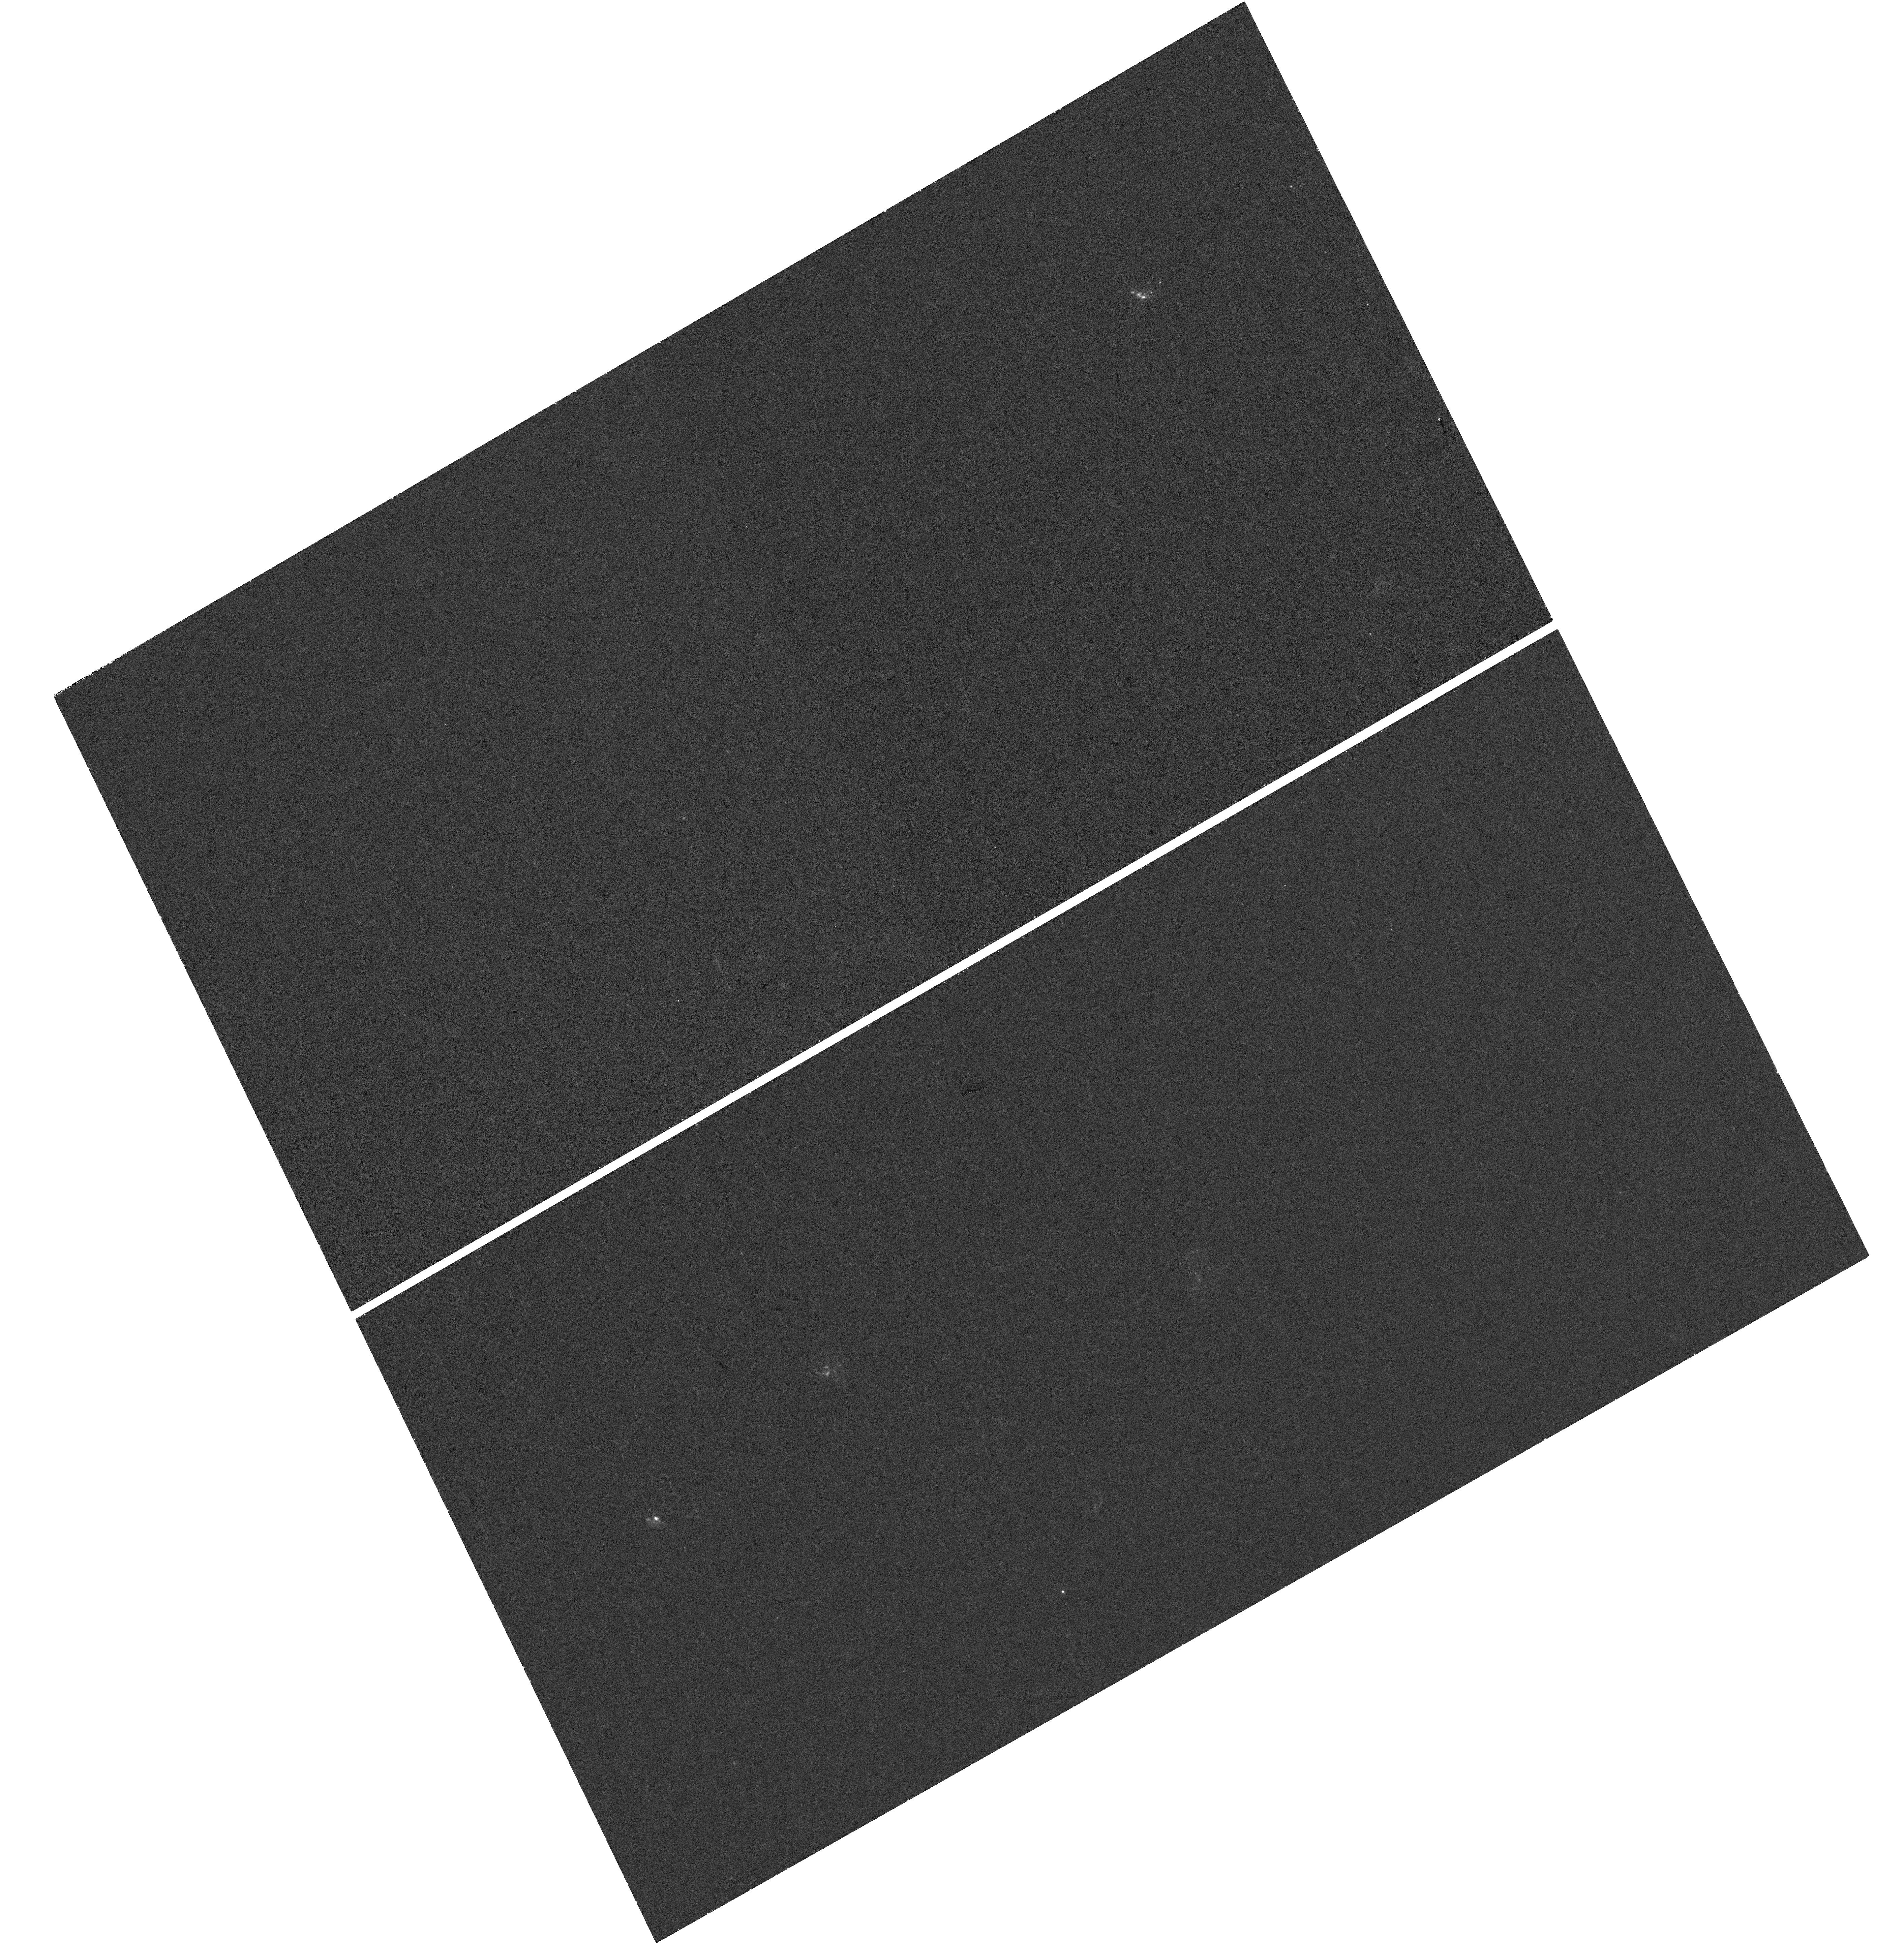
Target: SN2016IET
Instrument: WFC3/UVIS
Filter: F225W
Exposure: 40 min
Observation ID: hst_15863_52_wfc3_uvis_f225w_ie2s52

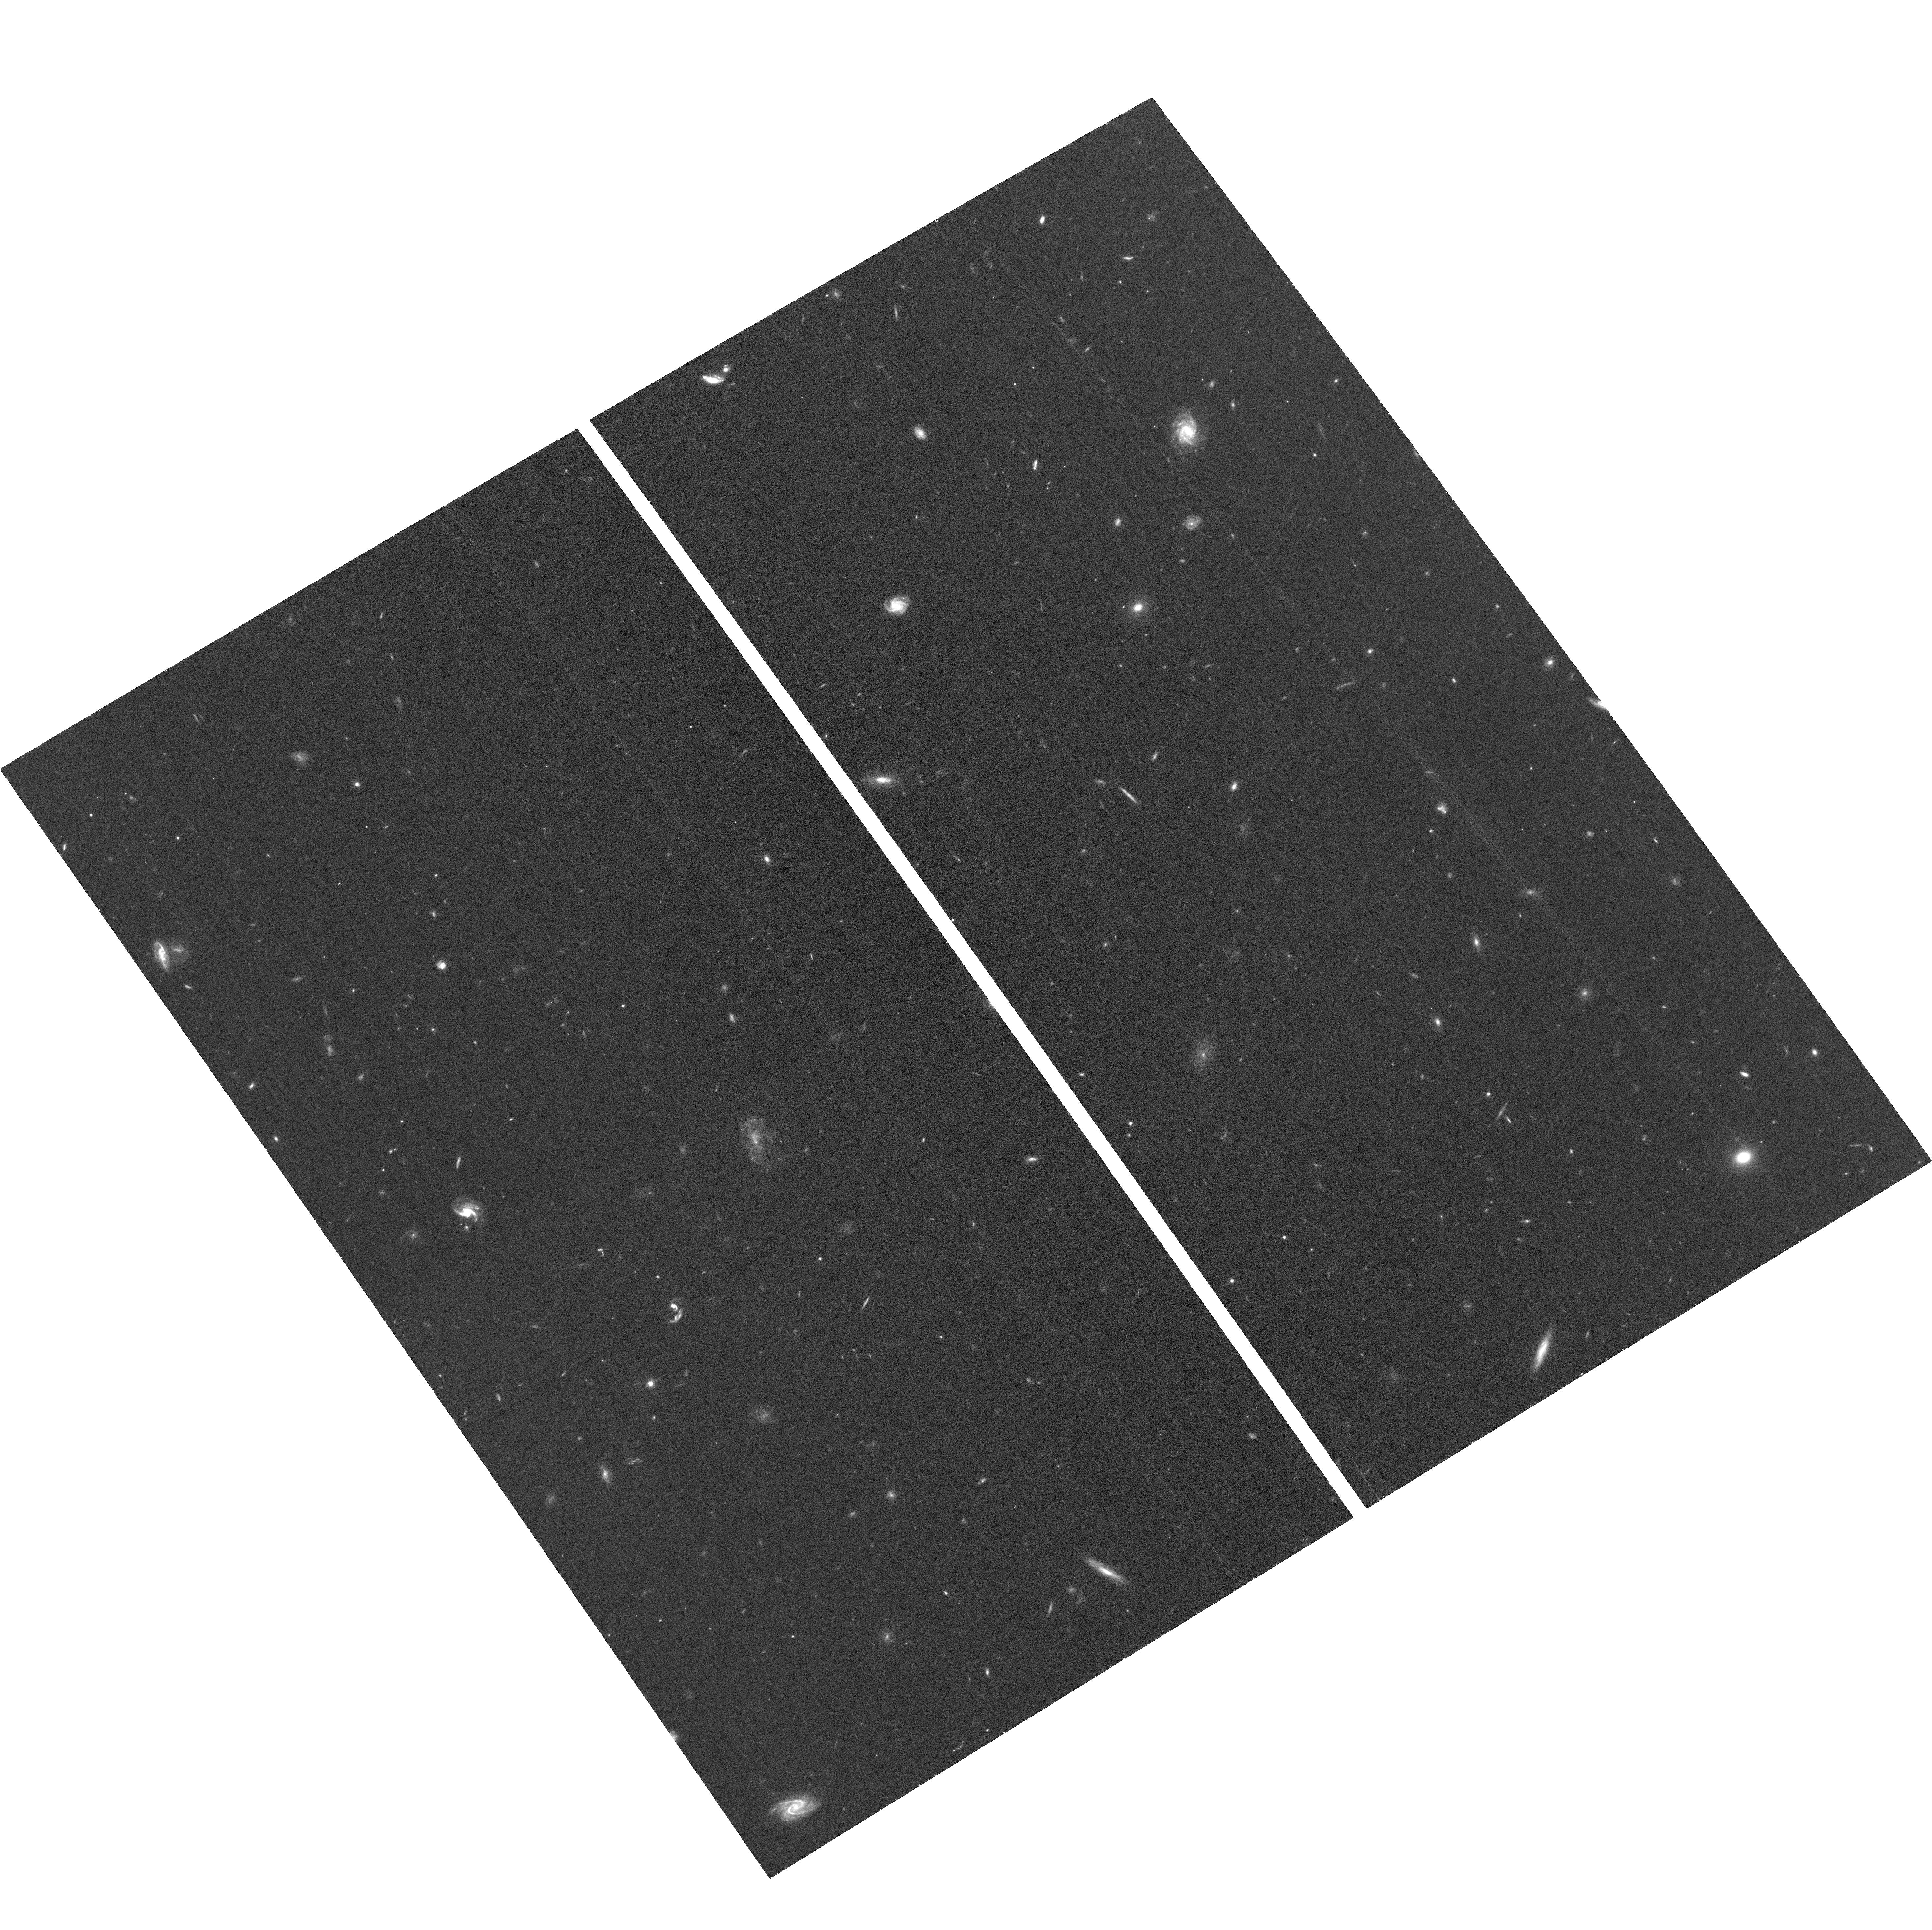
Target: SN2016IET
Instrument: ACS/WFC
Filter: F625W
Exposure: 36 min
Observation ID: hst_15863_02_acs_wfc_f625w_je2s02

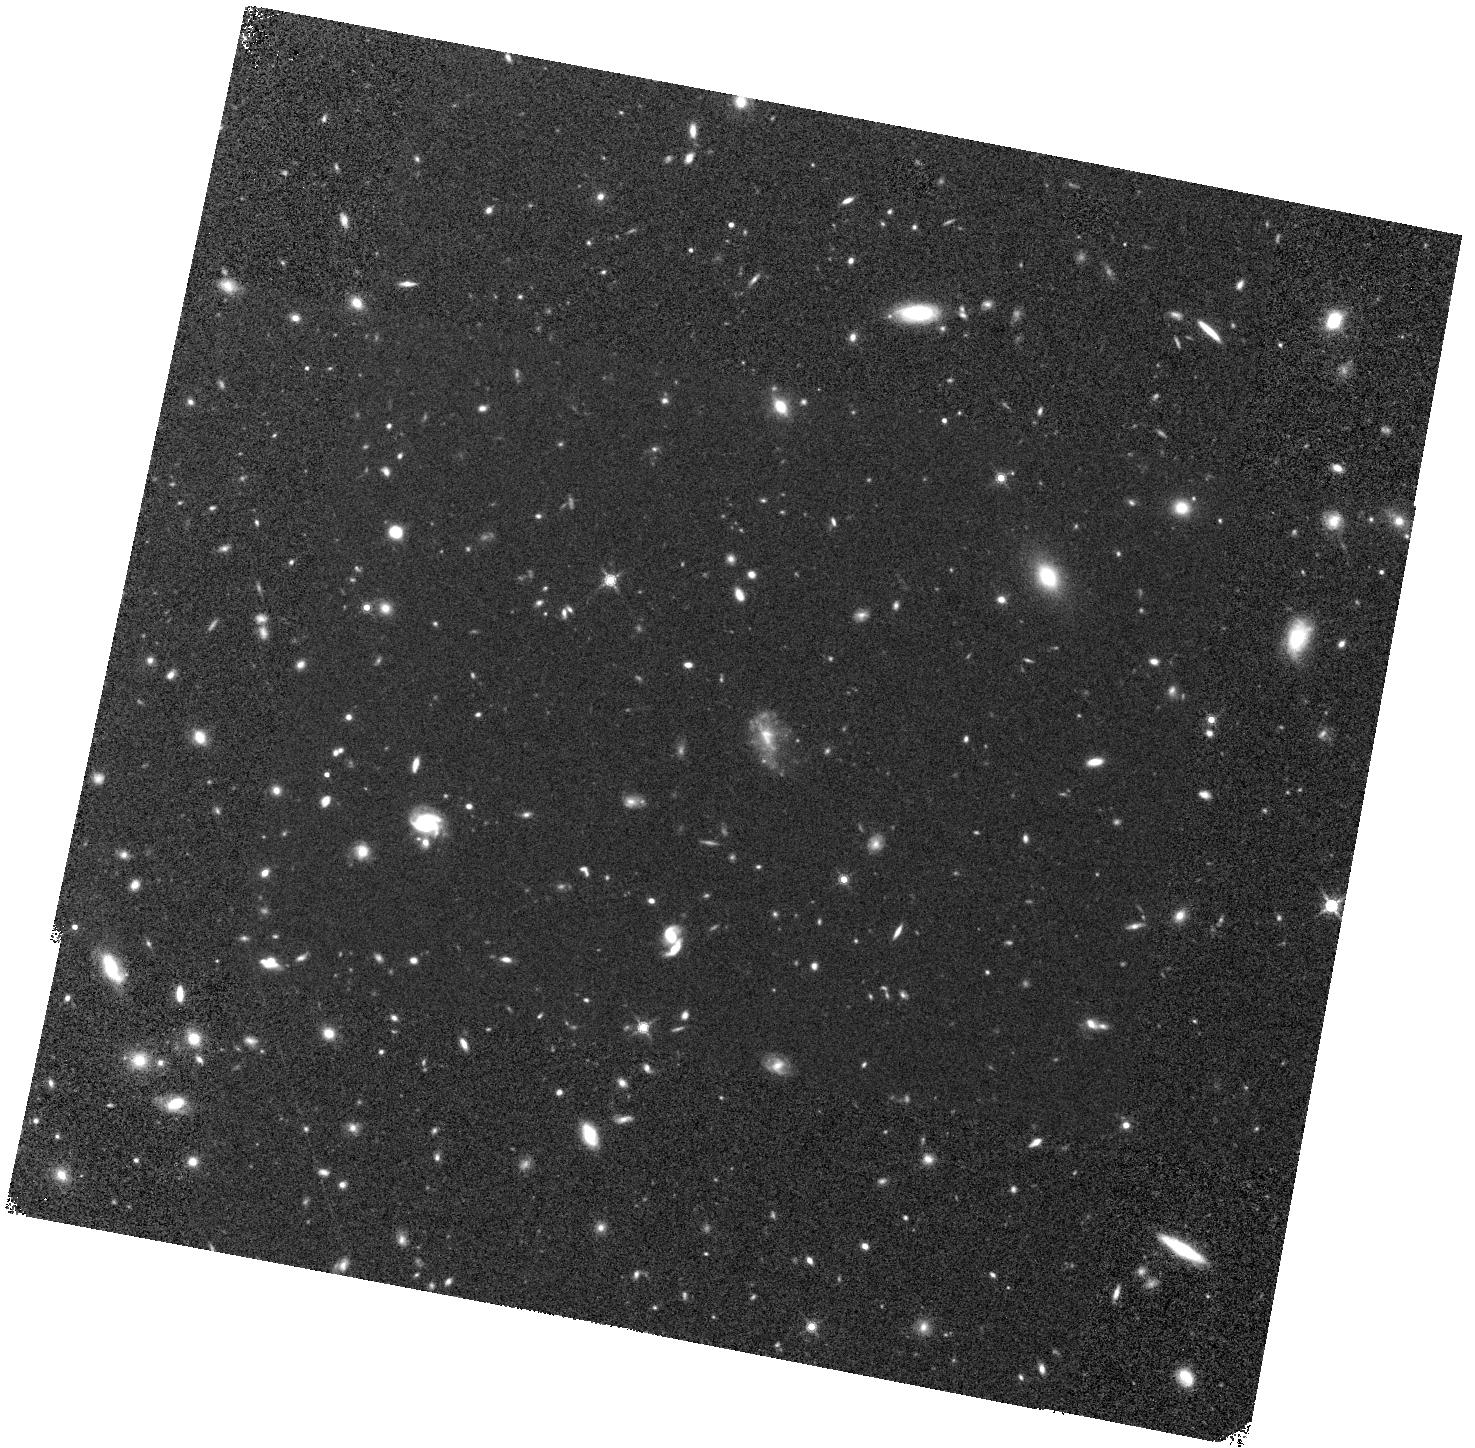
Target: SN2016IET
Instrument: WFC3/IR
Filter: F160W
Exposure: 40 min
Observation ID: hst_15863_01_wfc3_ir_f160w_ie2s01

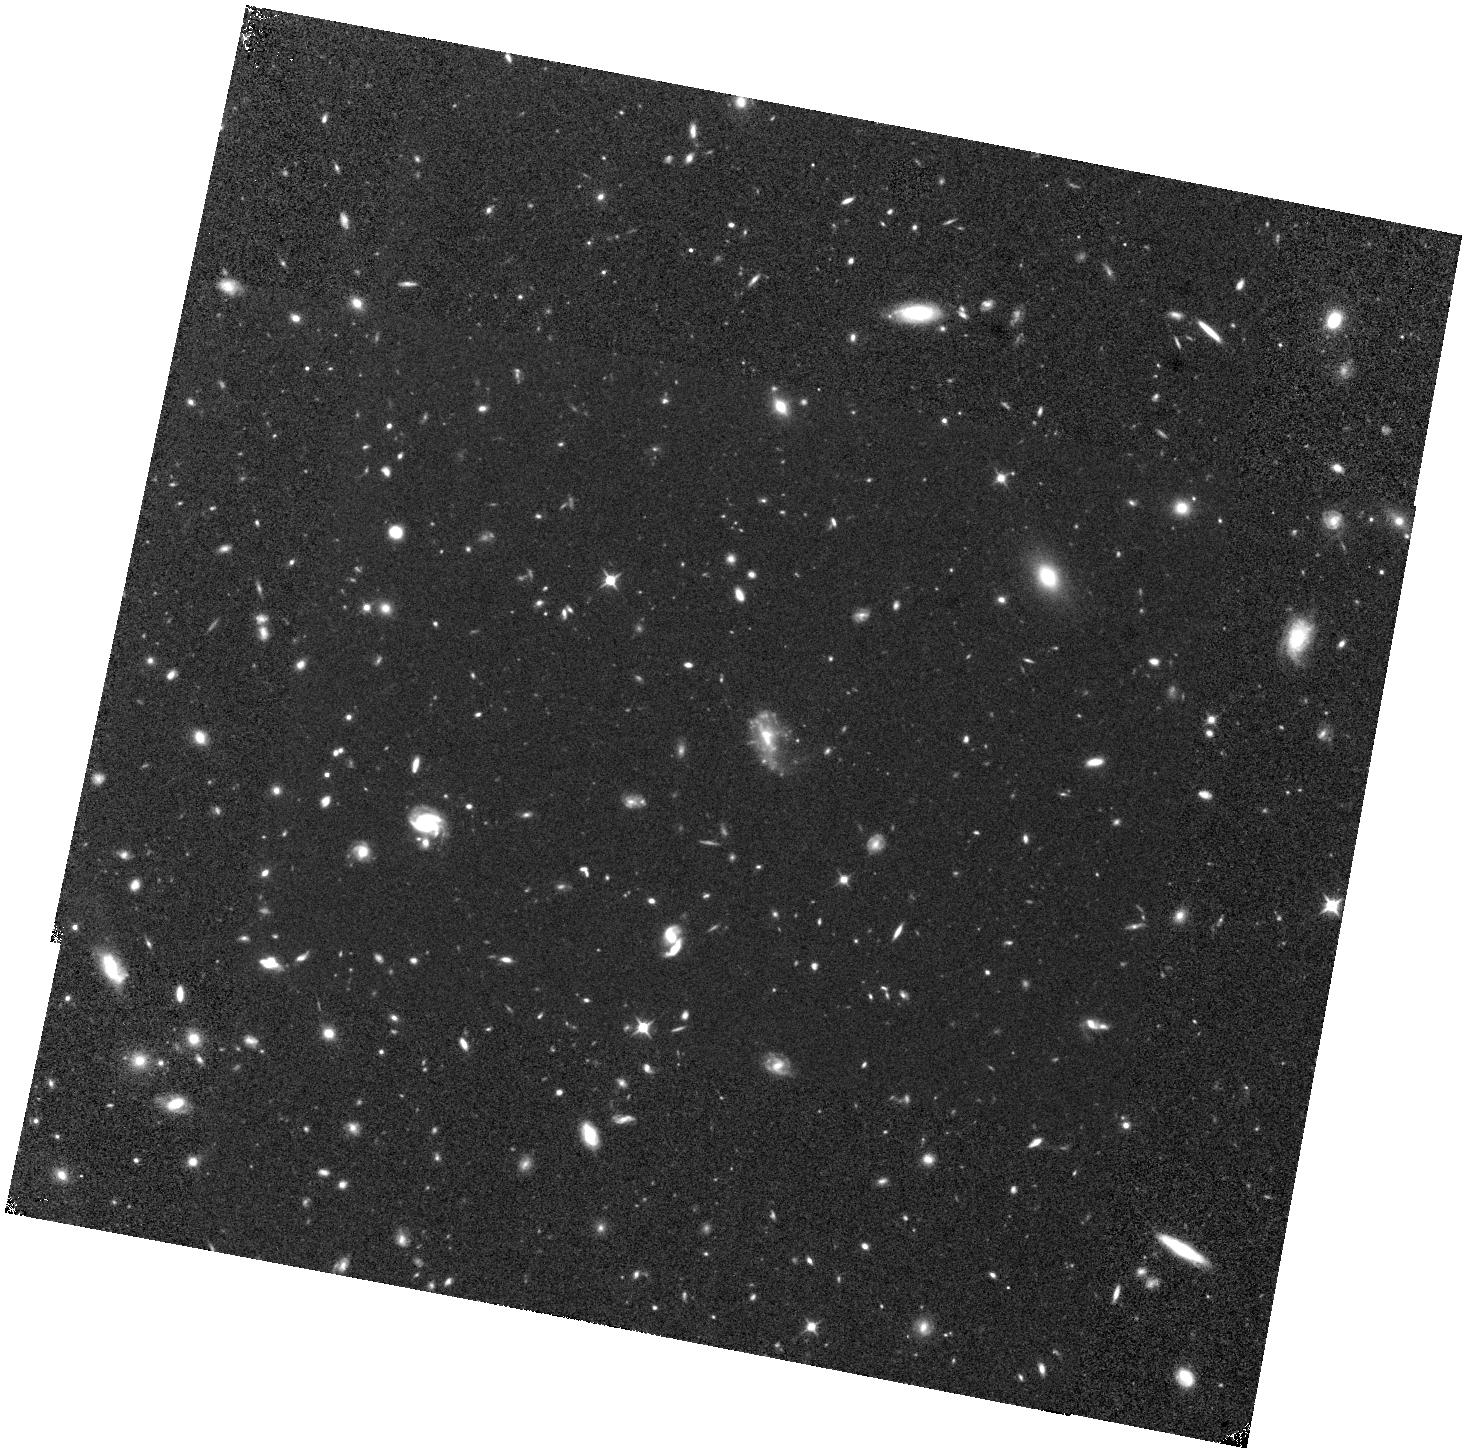
Target: SN2016IET
Instrument: WFC3/IR
Filter: F110W
Exposure: 40 min
Observation ID: hst_15863_01_wfc3_ir_f110w_ie2s01

UV to NIR Study of the the First Robust Pulsational or Pair Instability Supernova and its Low Metallicity Environment (PI: Gomez, Sebastian)

SN2016iet is an unprecedented supernova in terms of its temporal evolution, spectra, and environment. The light curve exhibits two distinct peaks separated by 100 days, and slowly decline by only 5 mag in 2.5 years. The spectra are dominated by a blue continuum and low velocity calcium and oxygen lines with an unusually high Ca/O ratio, but lack hydrogen or helium. The SN is located at an unusually large offset (16 kpc, 5 effective radii) from a low metallicity dwarf galaxy (0.1 Zsun, 3e8 Msun). Modeling of the SN data indicates that it is powered by interaction of 20-85 Msun of ejecta with 35 Msun of H/He-free circumstellar material (CSM), ejected in the final decade before explosion. Thus, the progenitor's CO core shortly before explosion was 55-120 Msun, placing it in the regime of pulsational pair instability or pair instability explosions, further supported by the low metallicity. This is the first robust case for such an origin based directly on a large progenitor mass and low metallicity. We request observations of this unprecedented SN to achieve several goals that can only be done with HST: (i) track the SN emission at >1000 days post explosion, as it fades below ground-based capabilities, to track the large-scale CSM; (ii) use NIR data to search for the first time for evidence of dust formation in H/He-poor CSM interaction; (iii) measure the UV brightness of the host galaxy to precisely determine its star formation activity and escape fraction of ionizing radiation; and (iv) search for a potential underlying galaxy at the SN position, which from existing limits will be <1e-3 L*. This will be accomplished with 4 orbits in Cycle 27 and 3 orbits in Cycle 28.